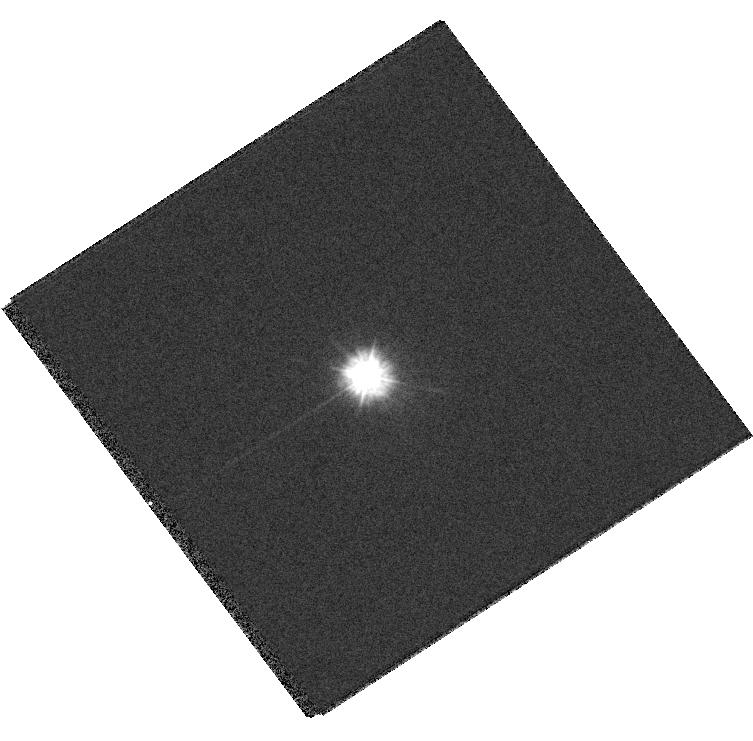
Target: GD71
Instrument: WFC3/UVIS
Filter: F225W
Exposure: 2 min
Observation ID: hst_13096_02_wfc3_uvis_f225w_ic5p02

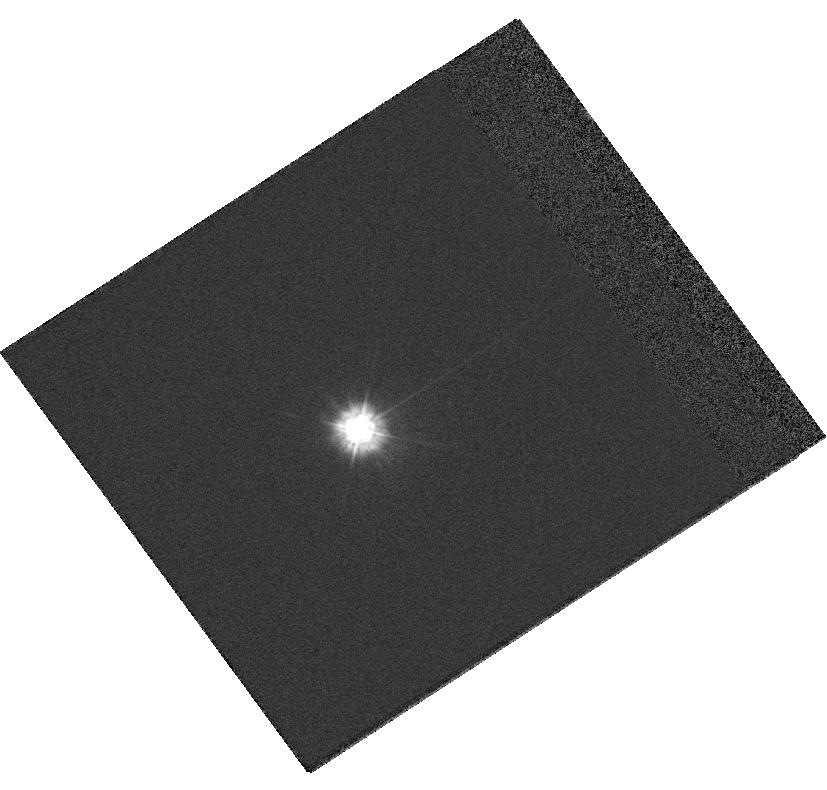
Target: GD71
Instrument: WFC3/UVIS
Filter: F225W
Exposure: 2 min
Observation ID: hst_13096_03_wfc3_uvis_f225w_ic5p03

UVIS Flat Field Validation (PI: Mack, Jennifer)

This calibration program will step a photometric standard across the detector to measure the spatial stability and verify the accuracy of the new UVIS flat fields. This program will supplement observations obtained in Cycle 17 (prop 12090 in filter F336W) and Cycle 19 (prop 12707 in filters F275W, F438W, F606W, & F814W). In this cycle, we will obtain one additional UV filter (F225W) and repeat one filter (F606W) to close out the calibration program.